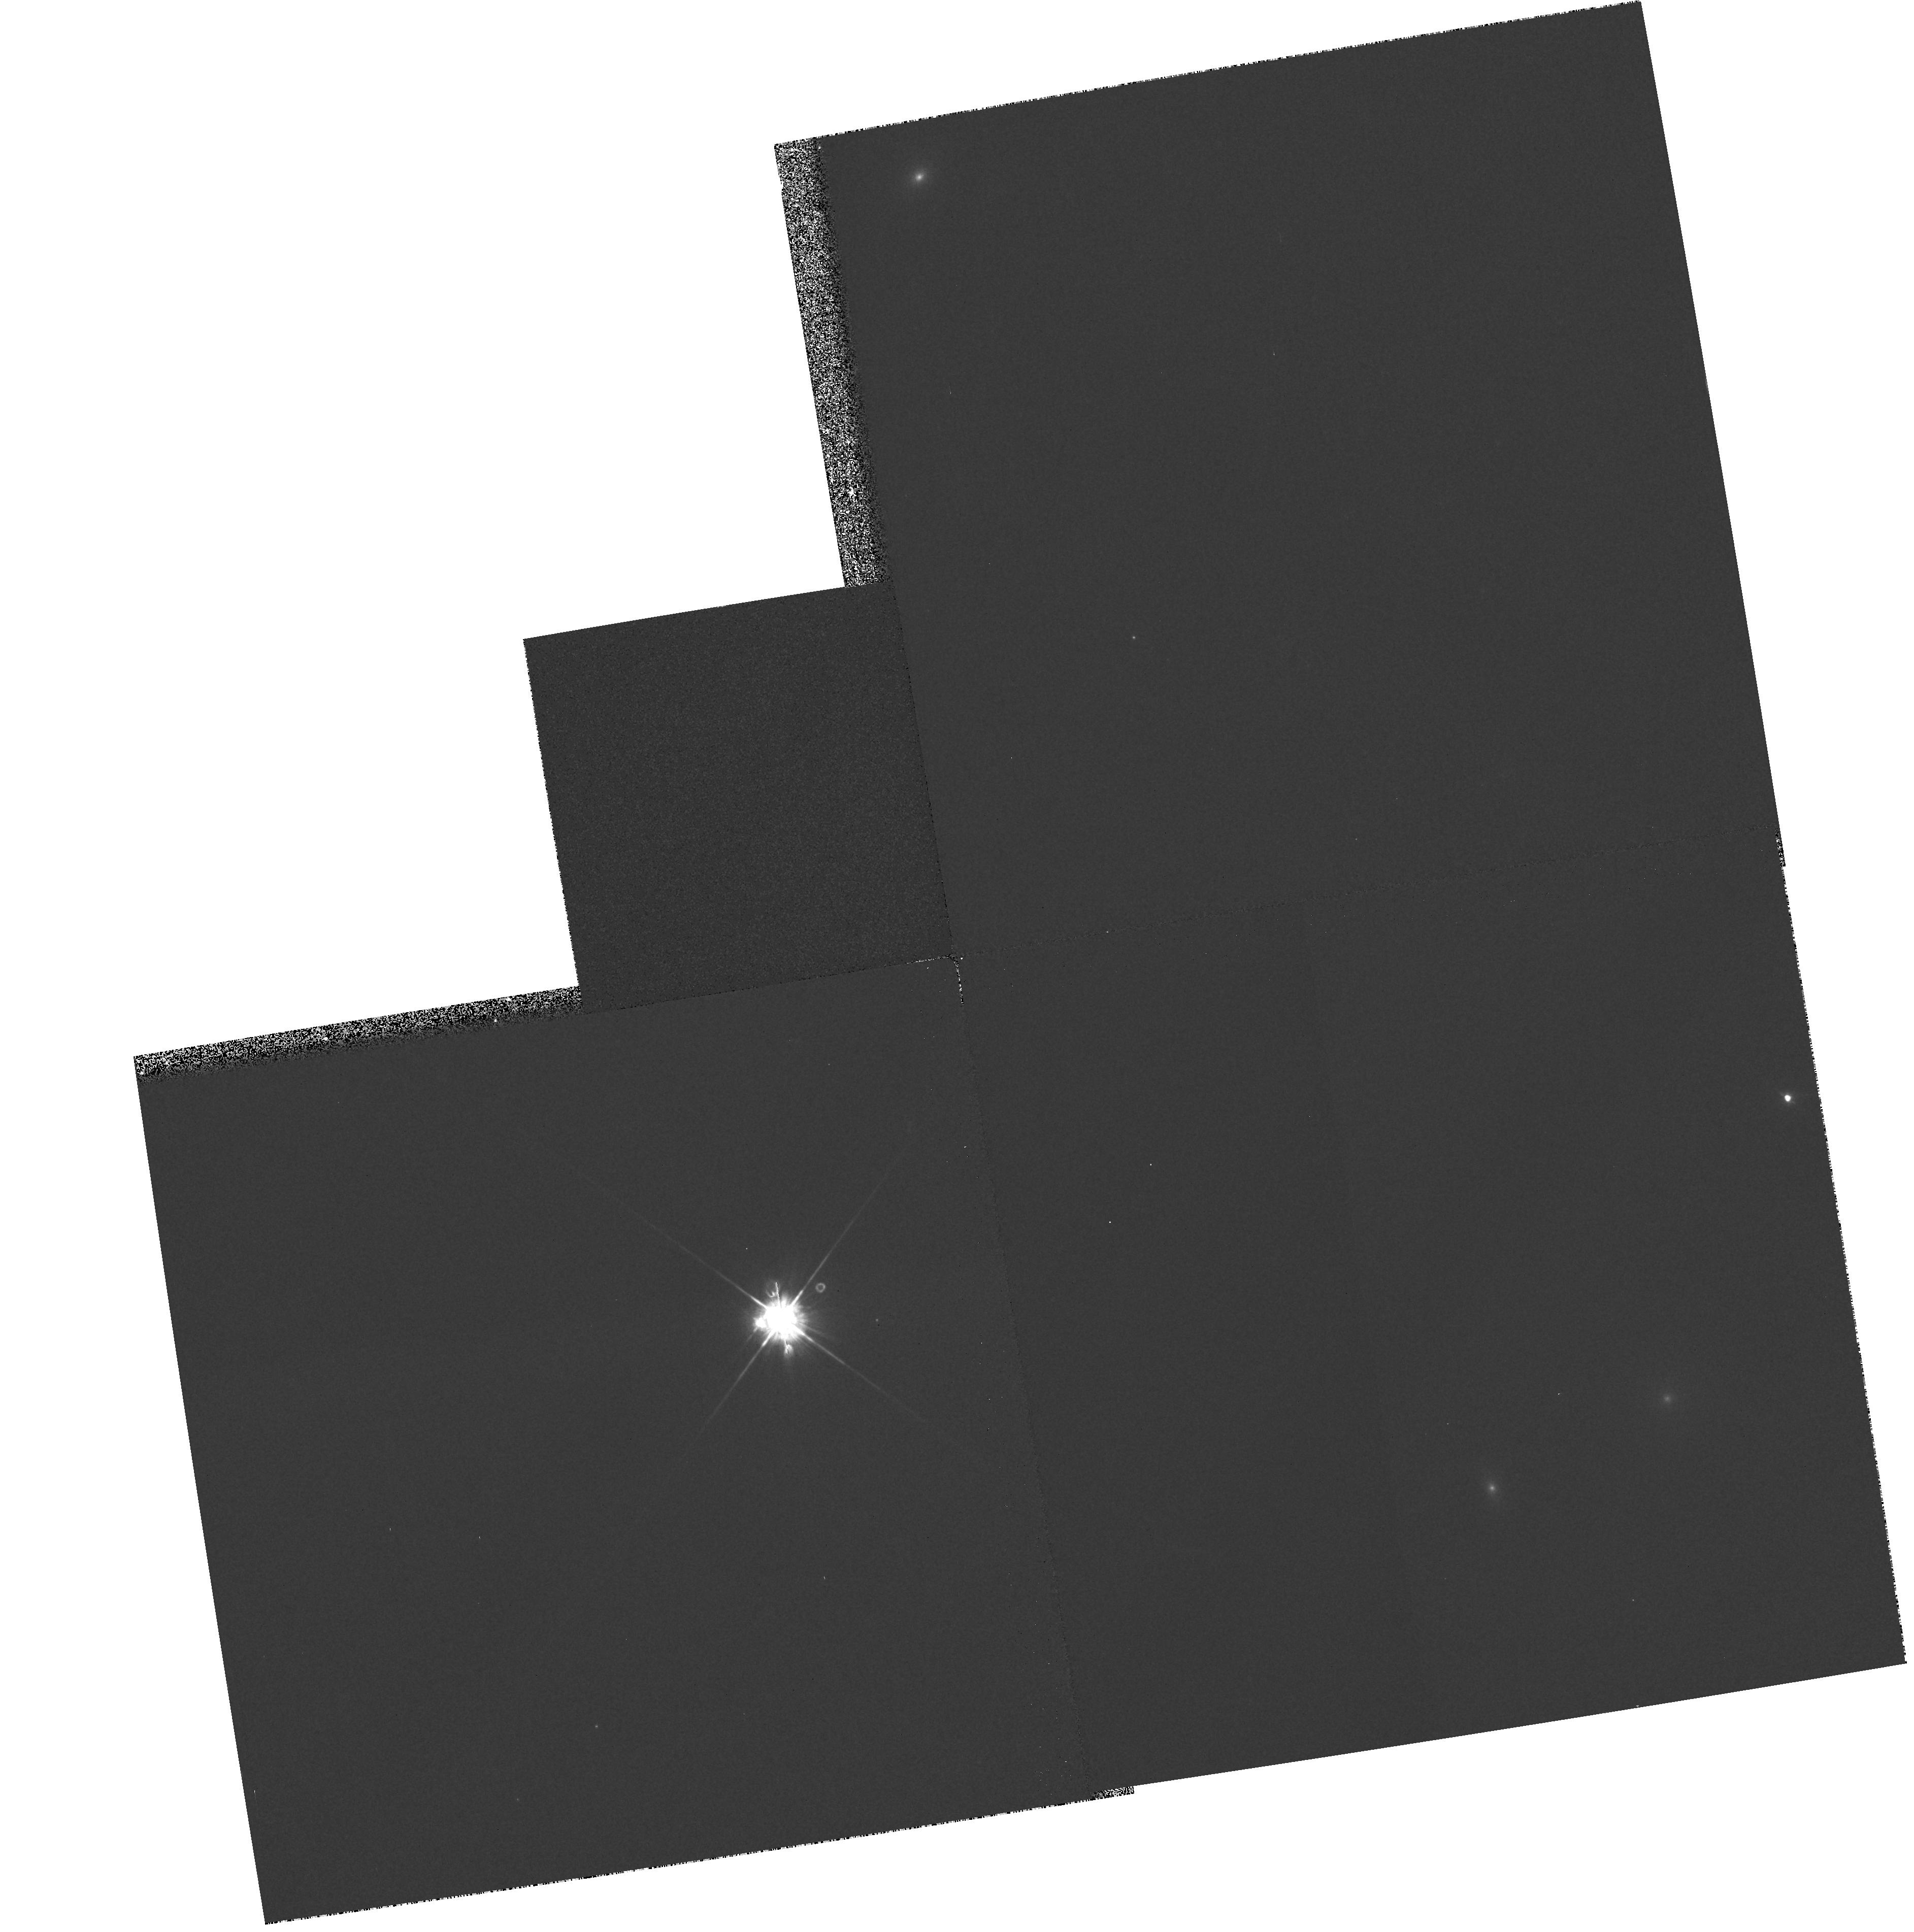
Target: GAL-001040-495643
Instrument: WFPC2/PC
Filter: F450W
Exposure: 5 min
Observation ID: hst_6362_06_wfpc2_pc_f450w_u3au06

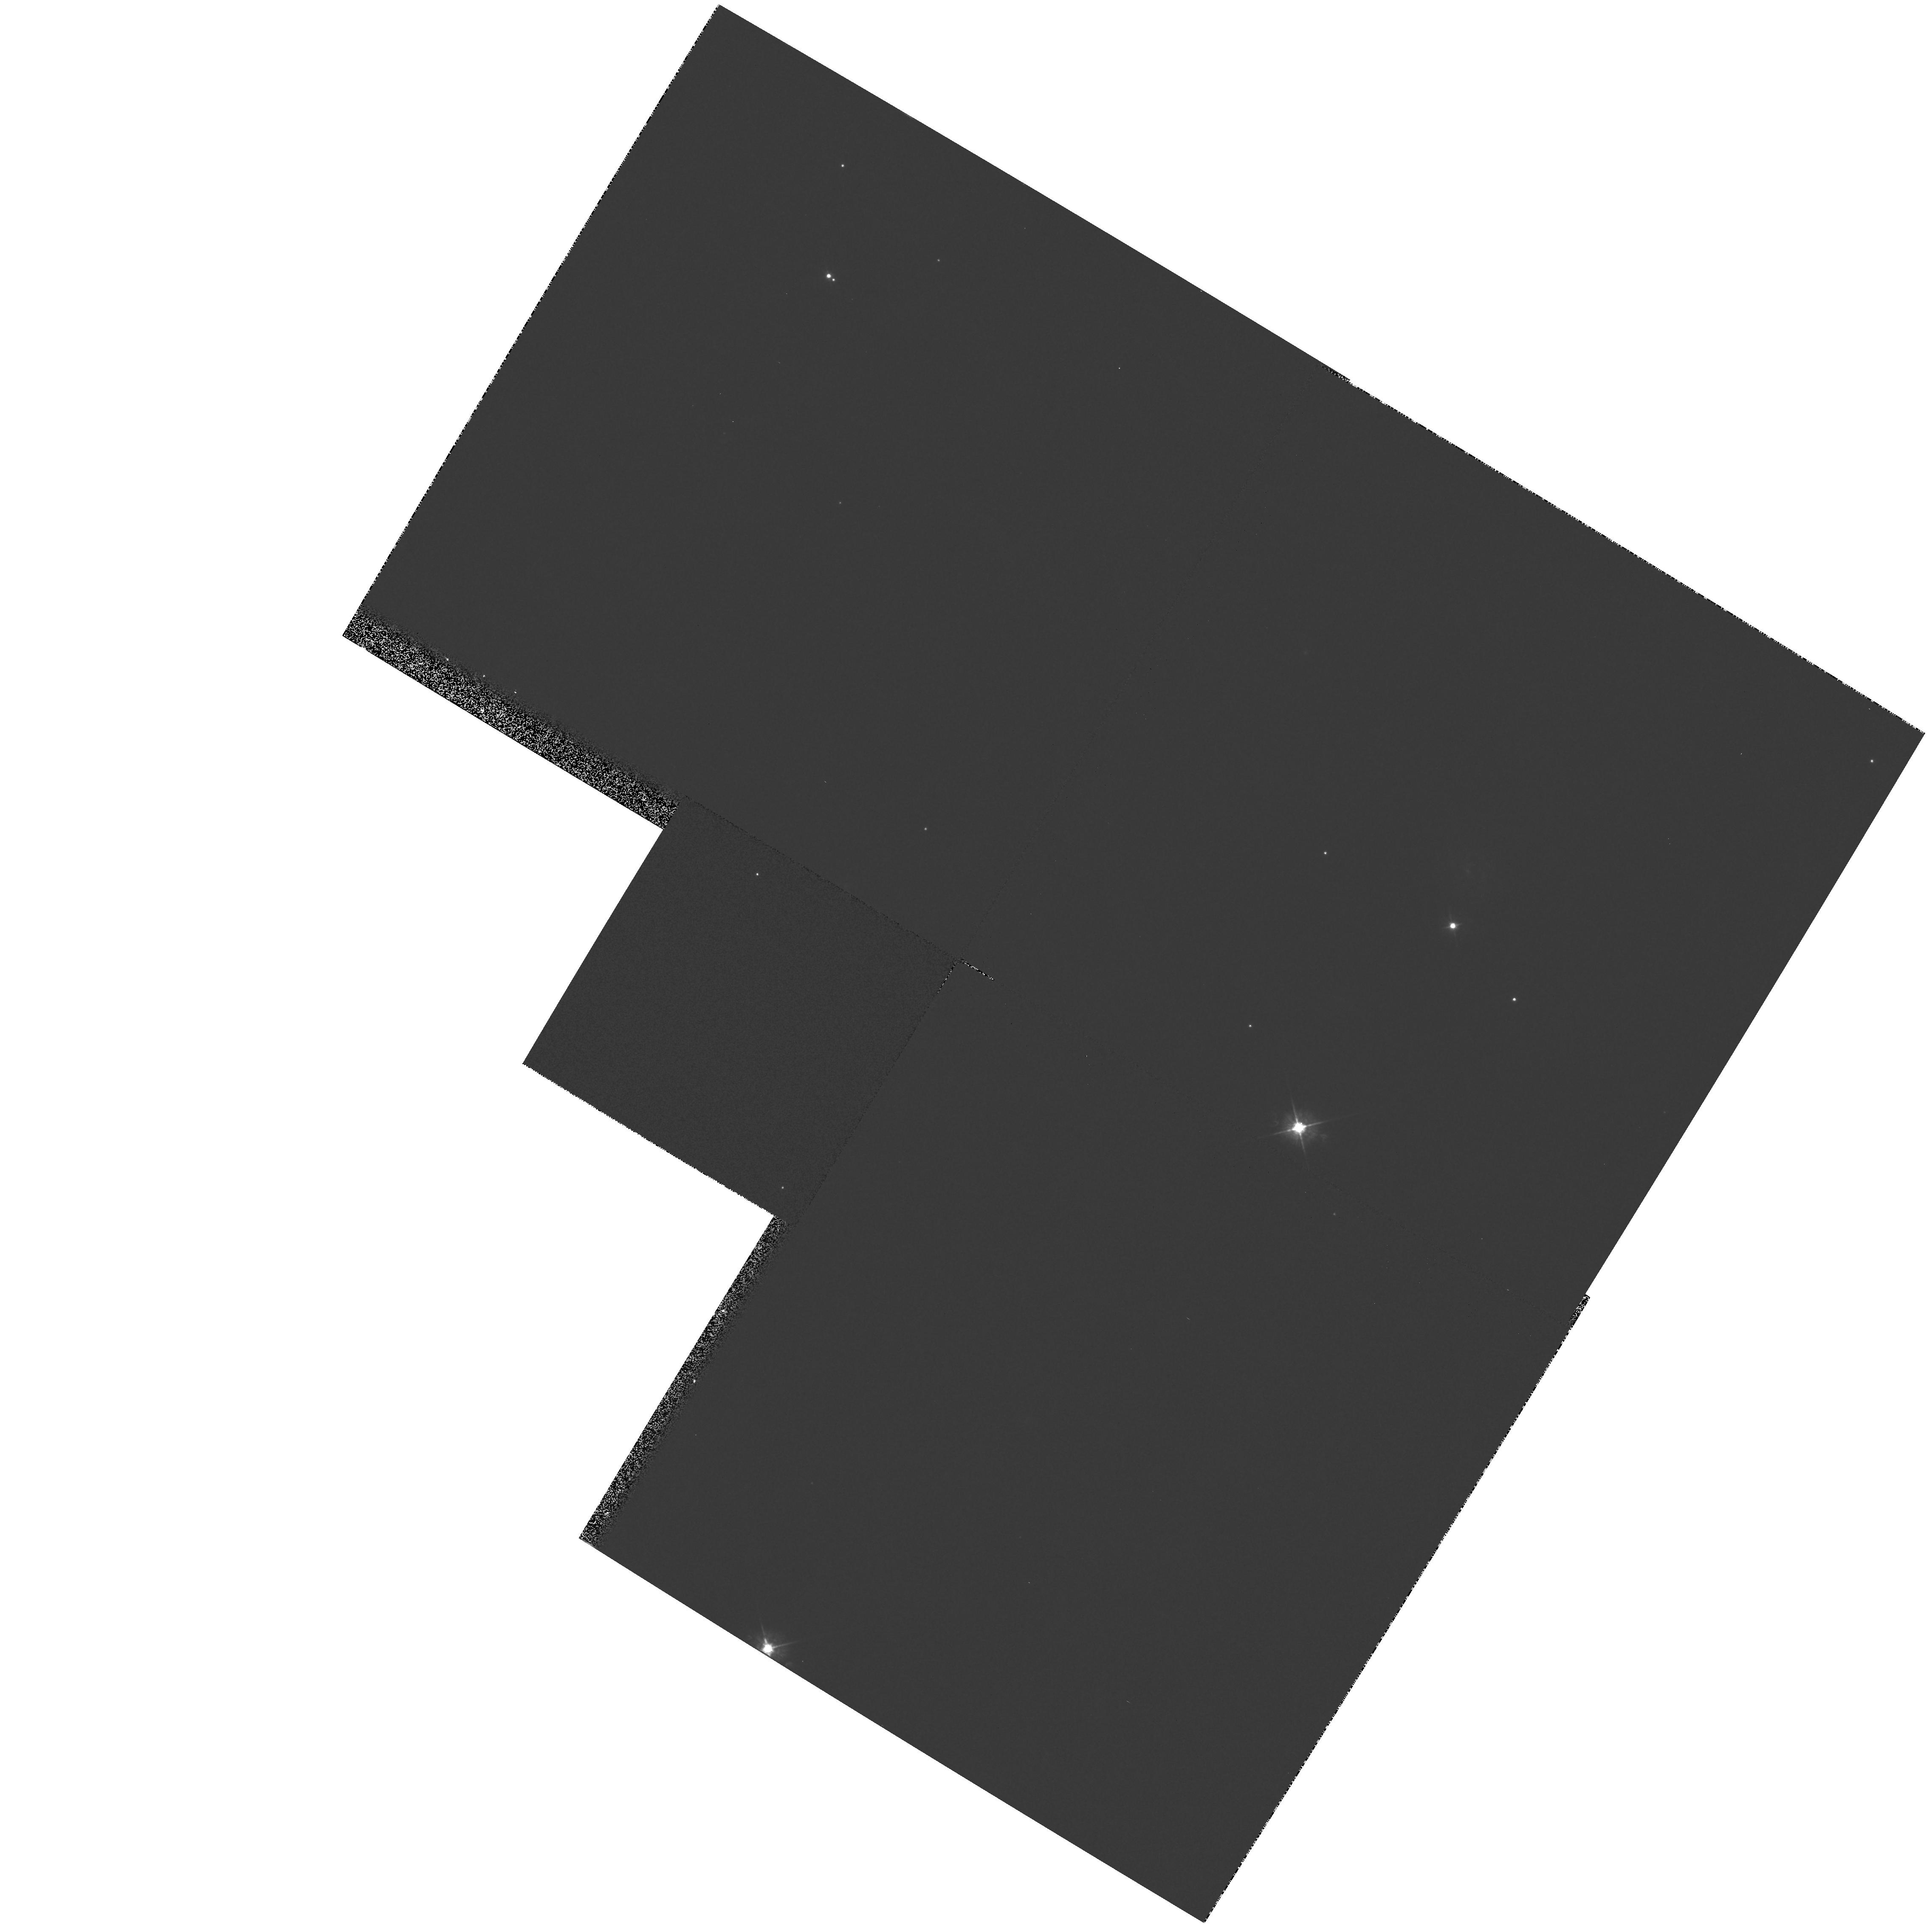
Target: GAL-212817-613259
Instrument: WFPC2/PC
Filter: F450W
Exposure: 5 min
Observation ID: hst_6362_02_wfpc2_pc_f450w_u3au02

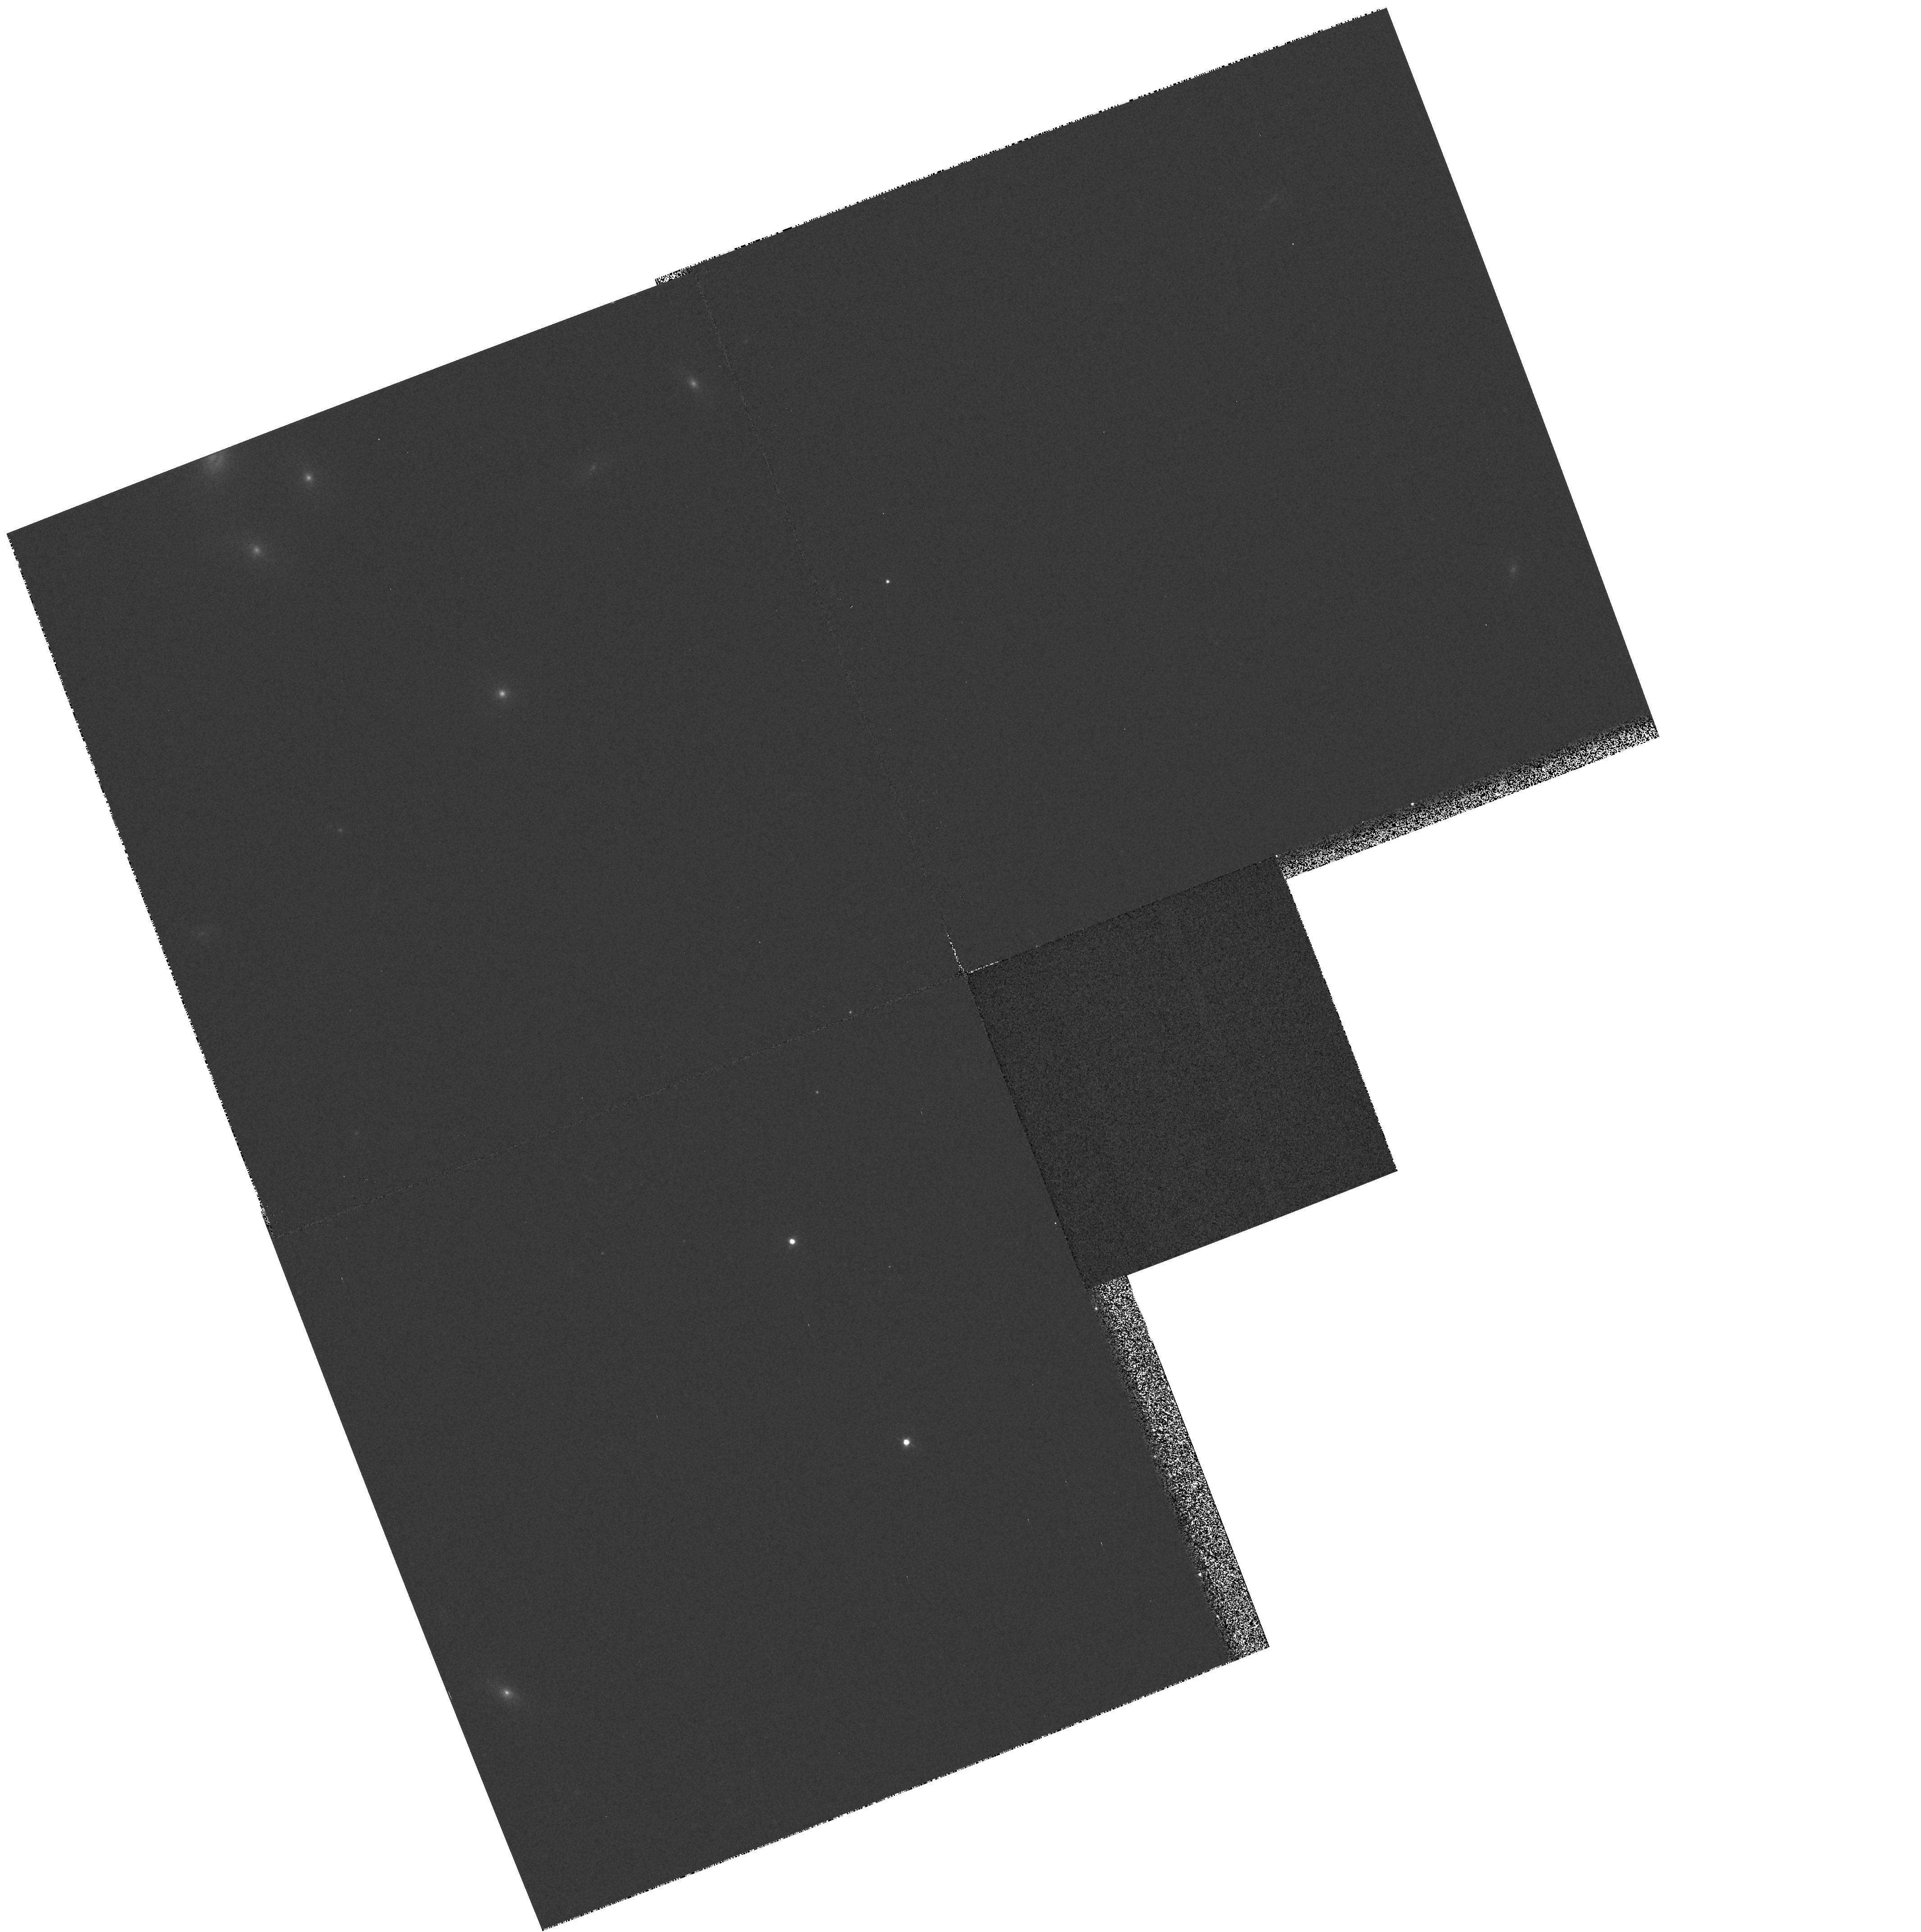
Target: GAL-014544-560557
Instrument: WFPC2/PC
Filter: F450W
Exposure: 5 min
Observation ID: hst_6362_04_wfpc2_pc_f450w_u3au04

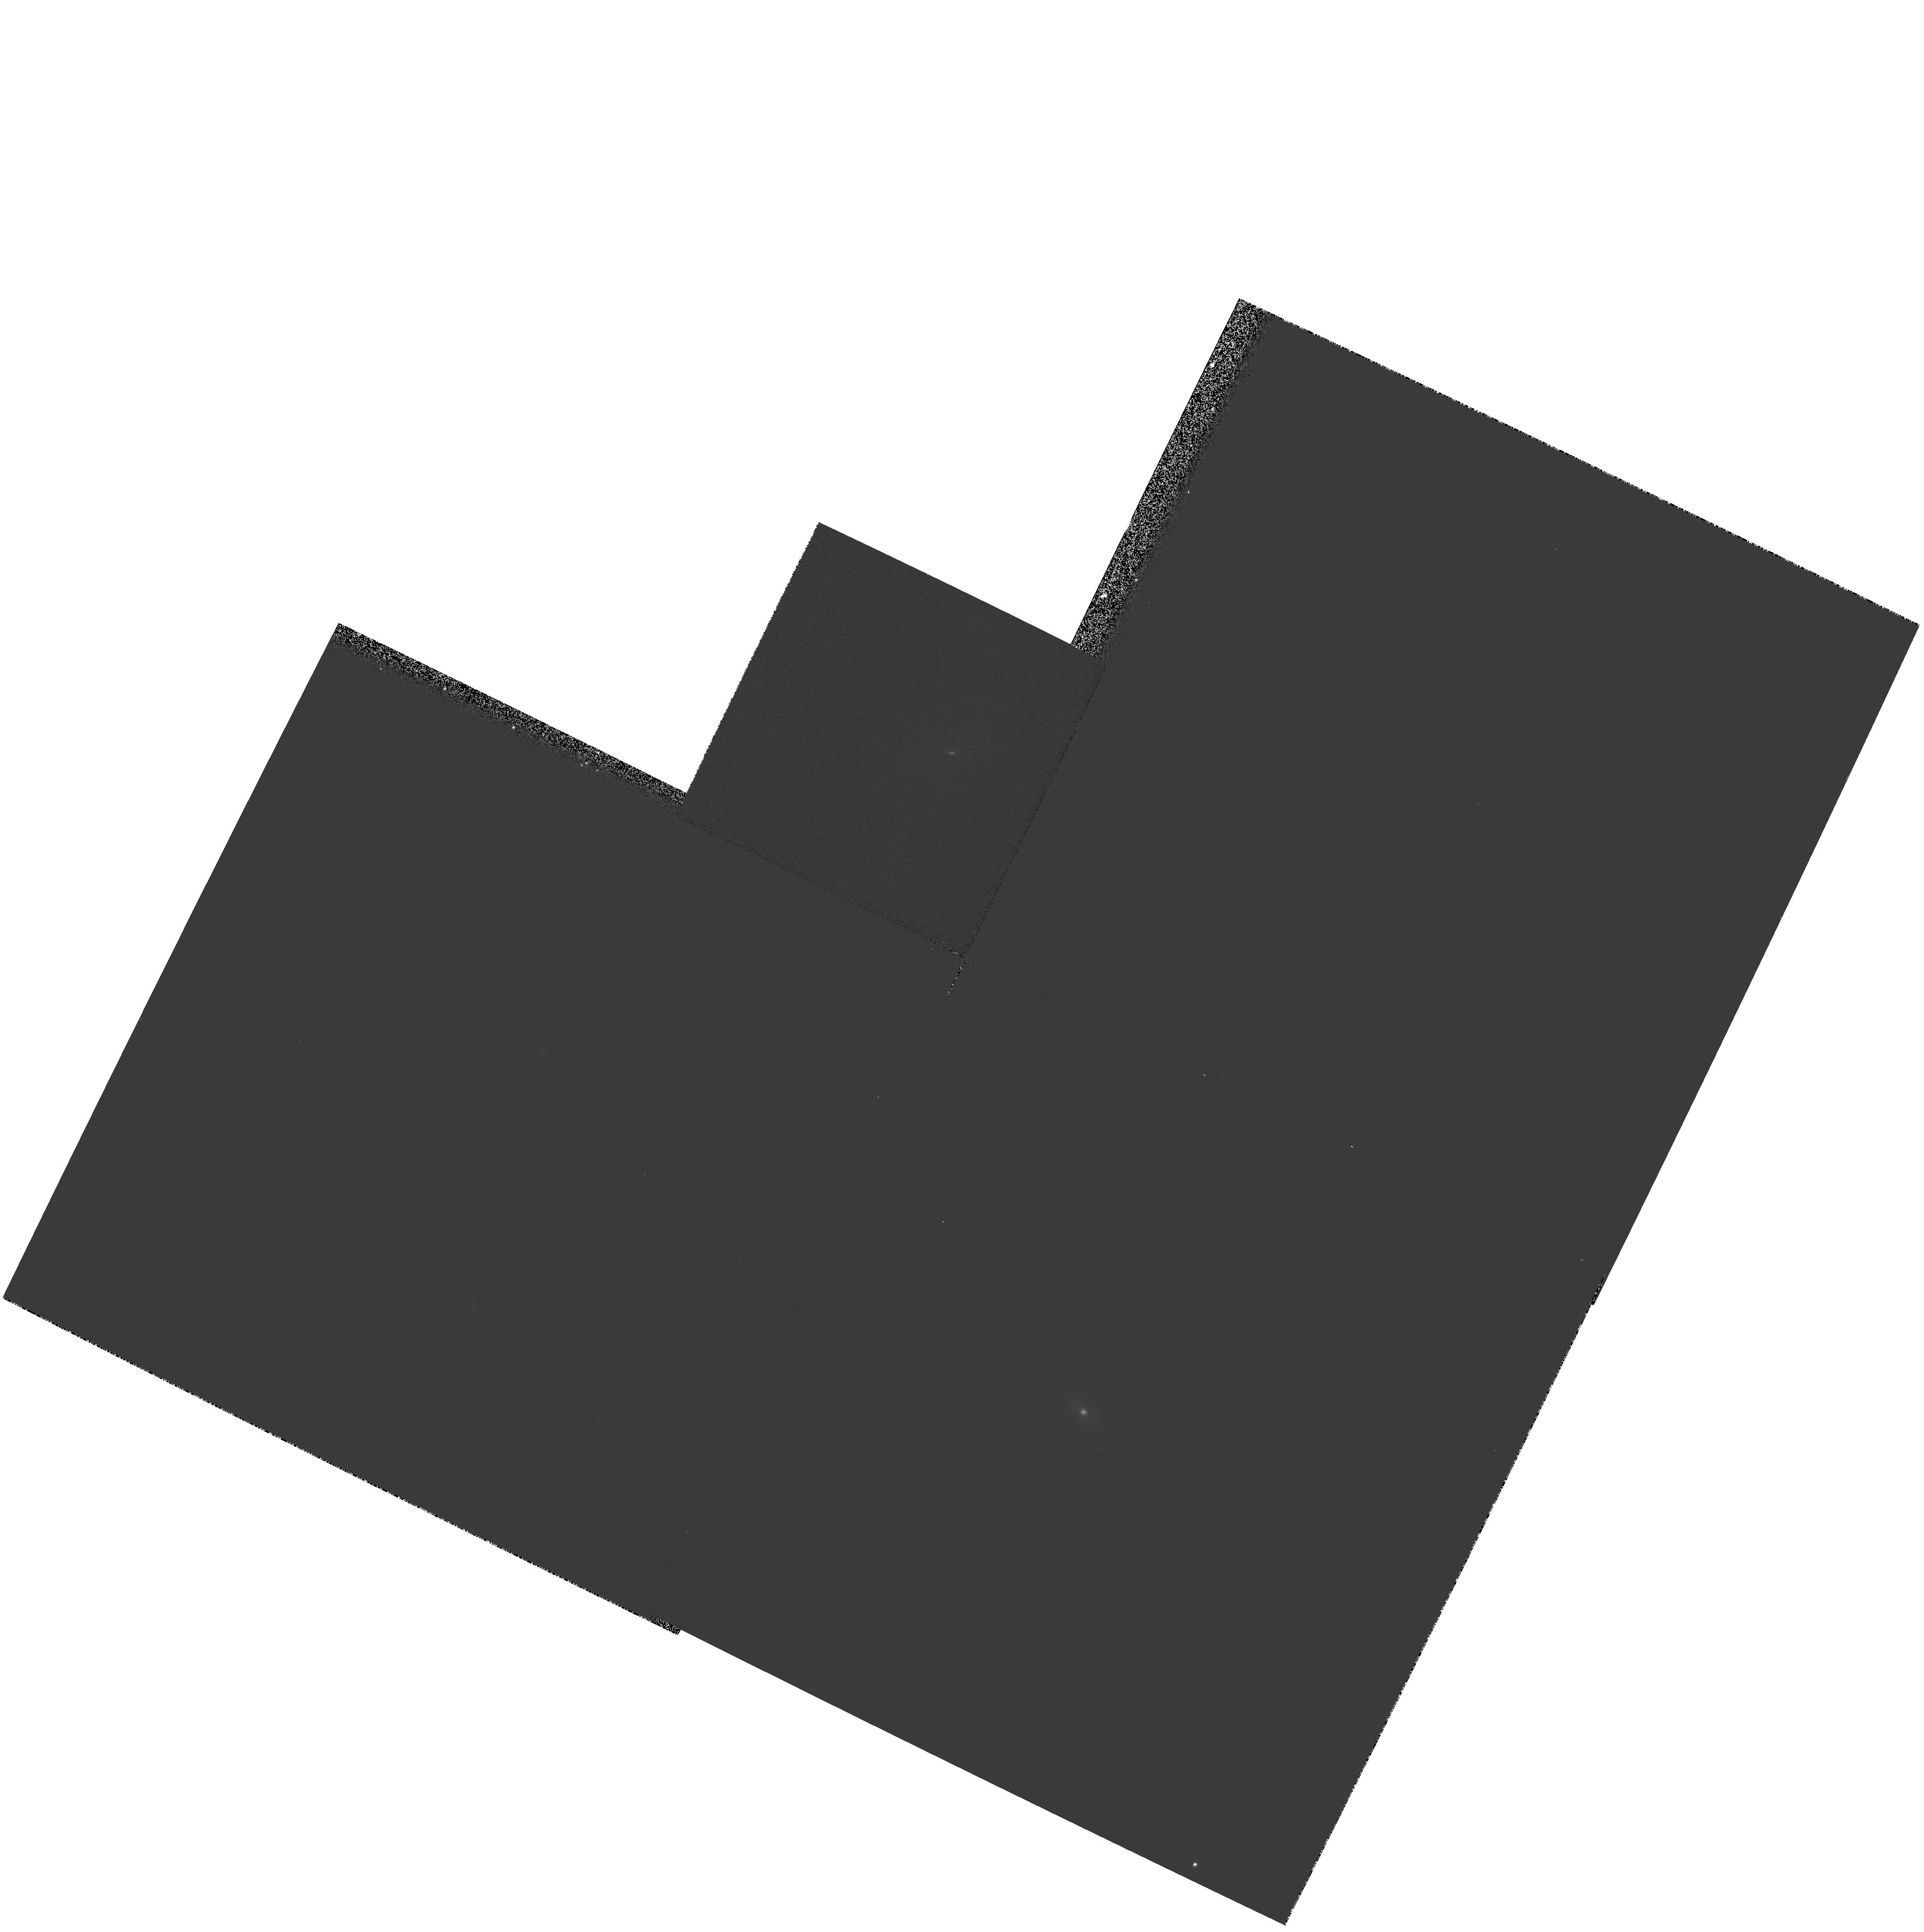
Target: GAL-033638-182115
Instrument: WFPC2/PC
Filter: F450W
Exposure: 5 min
Observation ID: hst_6362_05_wfpc2_pc_f450w_u3au05

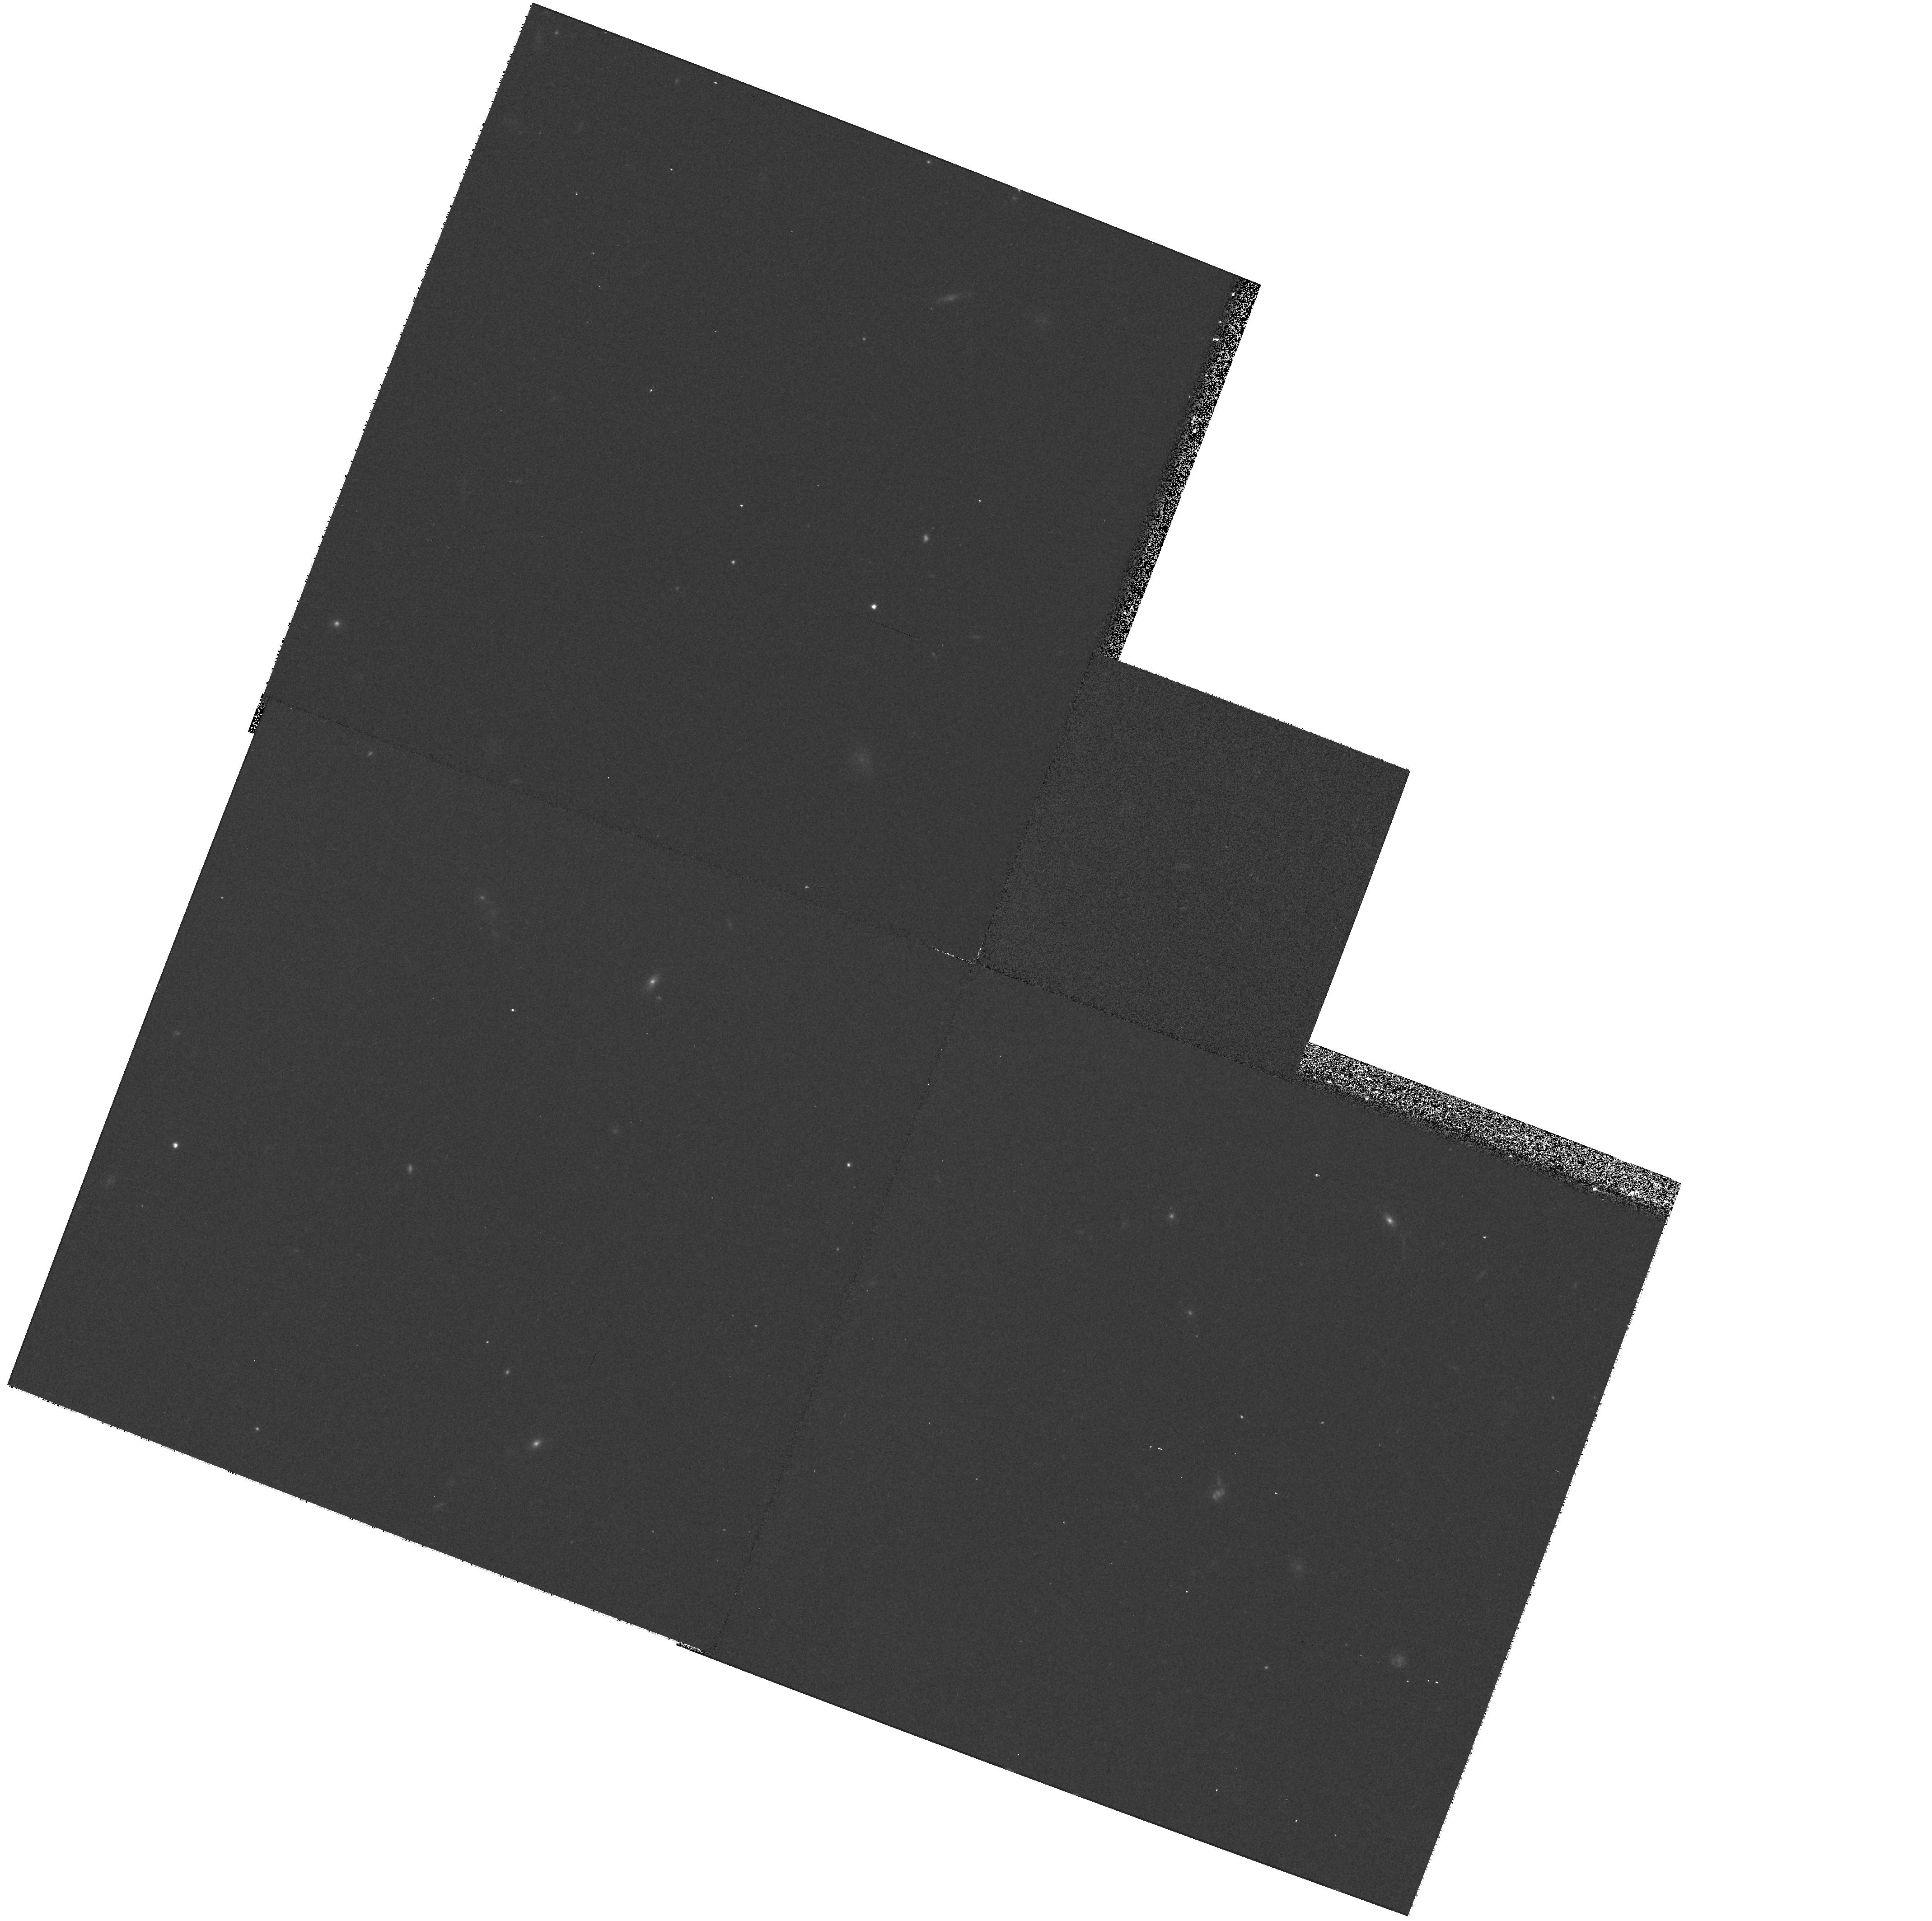
Target: GAL-122852-000540
Instrument: WFPC2/PC
Filter: F702W
Exposure: 7 min
Observation ID: hst_6362_13_wfpc2_pc_f702w_u3au13

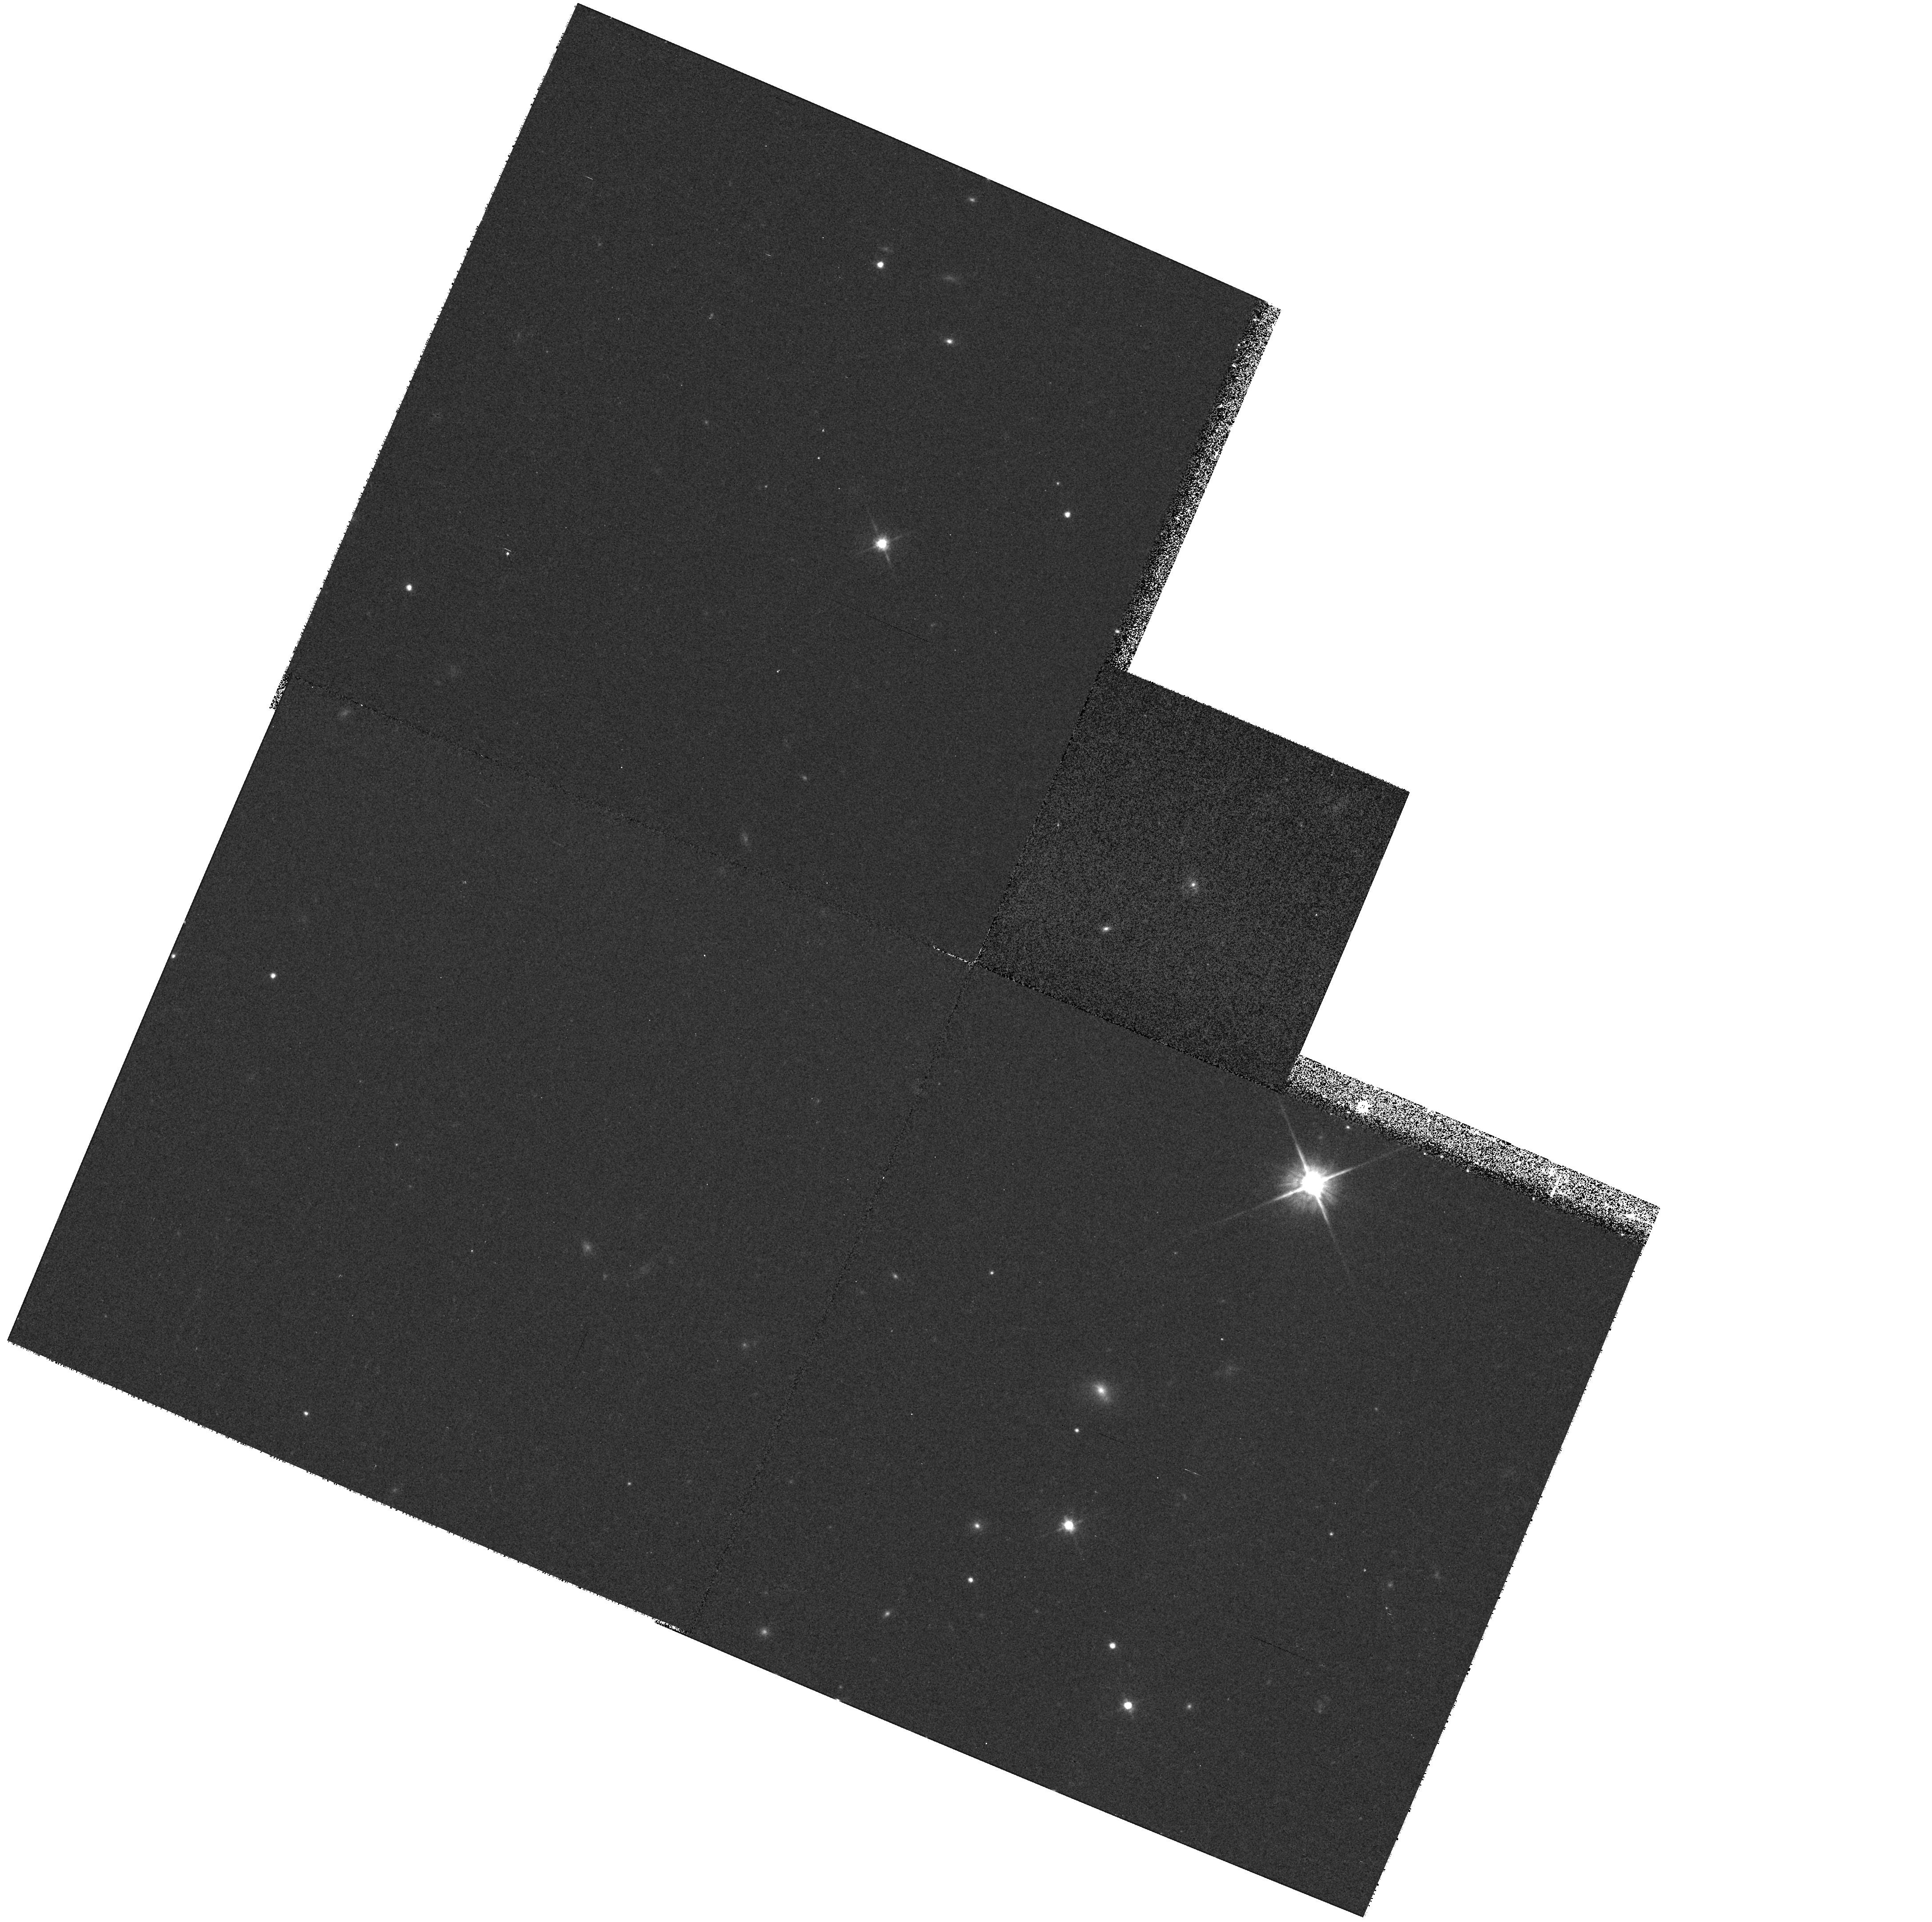
Target: GAL-105047-091507
Instrument: WFPC2/PC
Filter: F702W
Exposure: 7 min
Observation ID: hst_6362_07_wfpc2_pc_f702w_u3au07

Supernova Host Galaxies (PI: Suntzeff, Nicholas B.)

We propose to obtain SNAP images of the host galaxies of Type Ia supernovae discovered by the Calan/Tololo and q_0 surveys. The B images (in the host galaxy rest frame) will be used to study the correlation of galaxian type with intrinsic supernova luminosity and to locate the supernovae in general environmental structures in the galaxy.